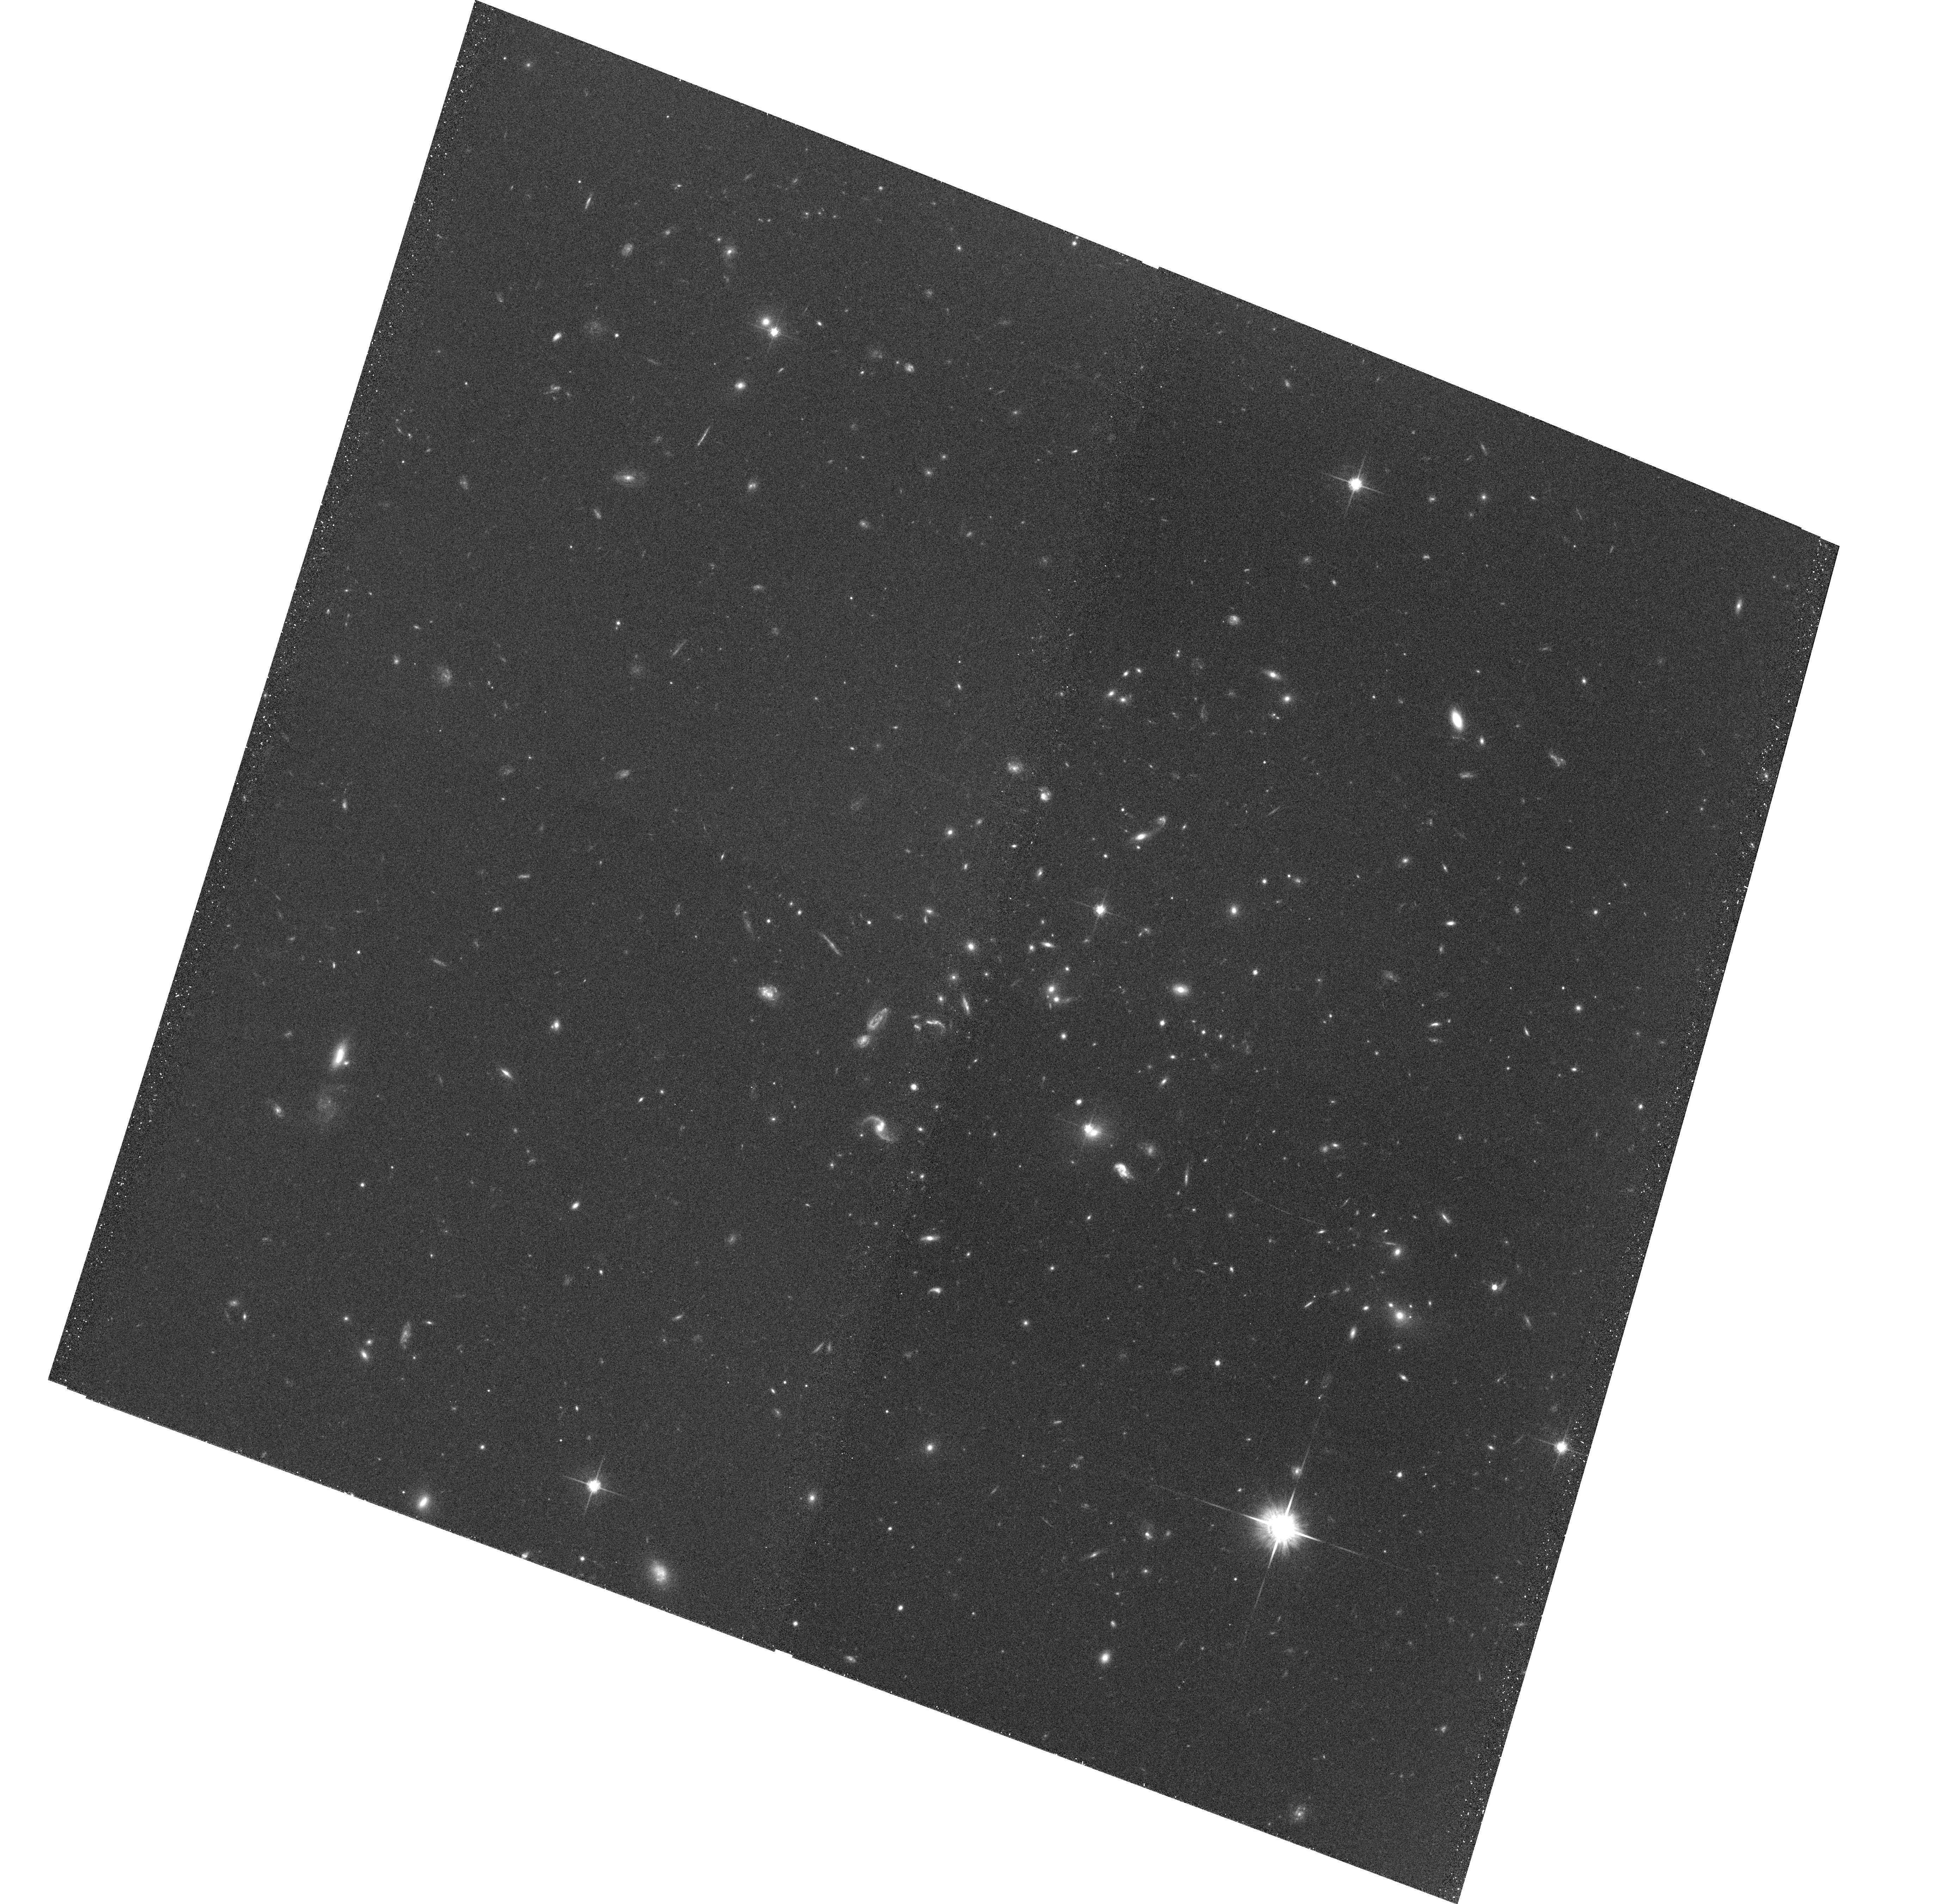
Target: RCS231831+0034.3. Instrument: ACS/WFC. Filter: F814W. Exposure: 24 min. Observation ID: hst_10626_3x_acs_wfc_f814w_j9en3x

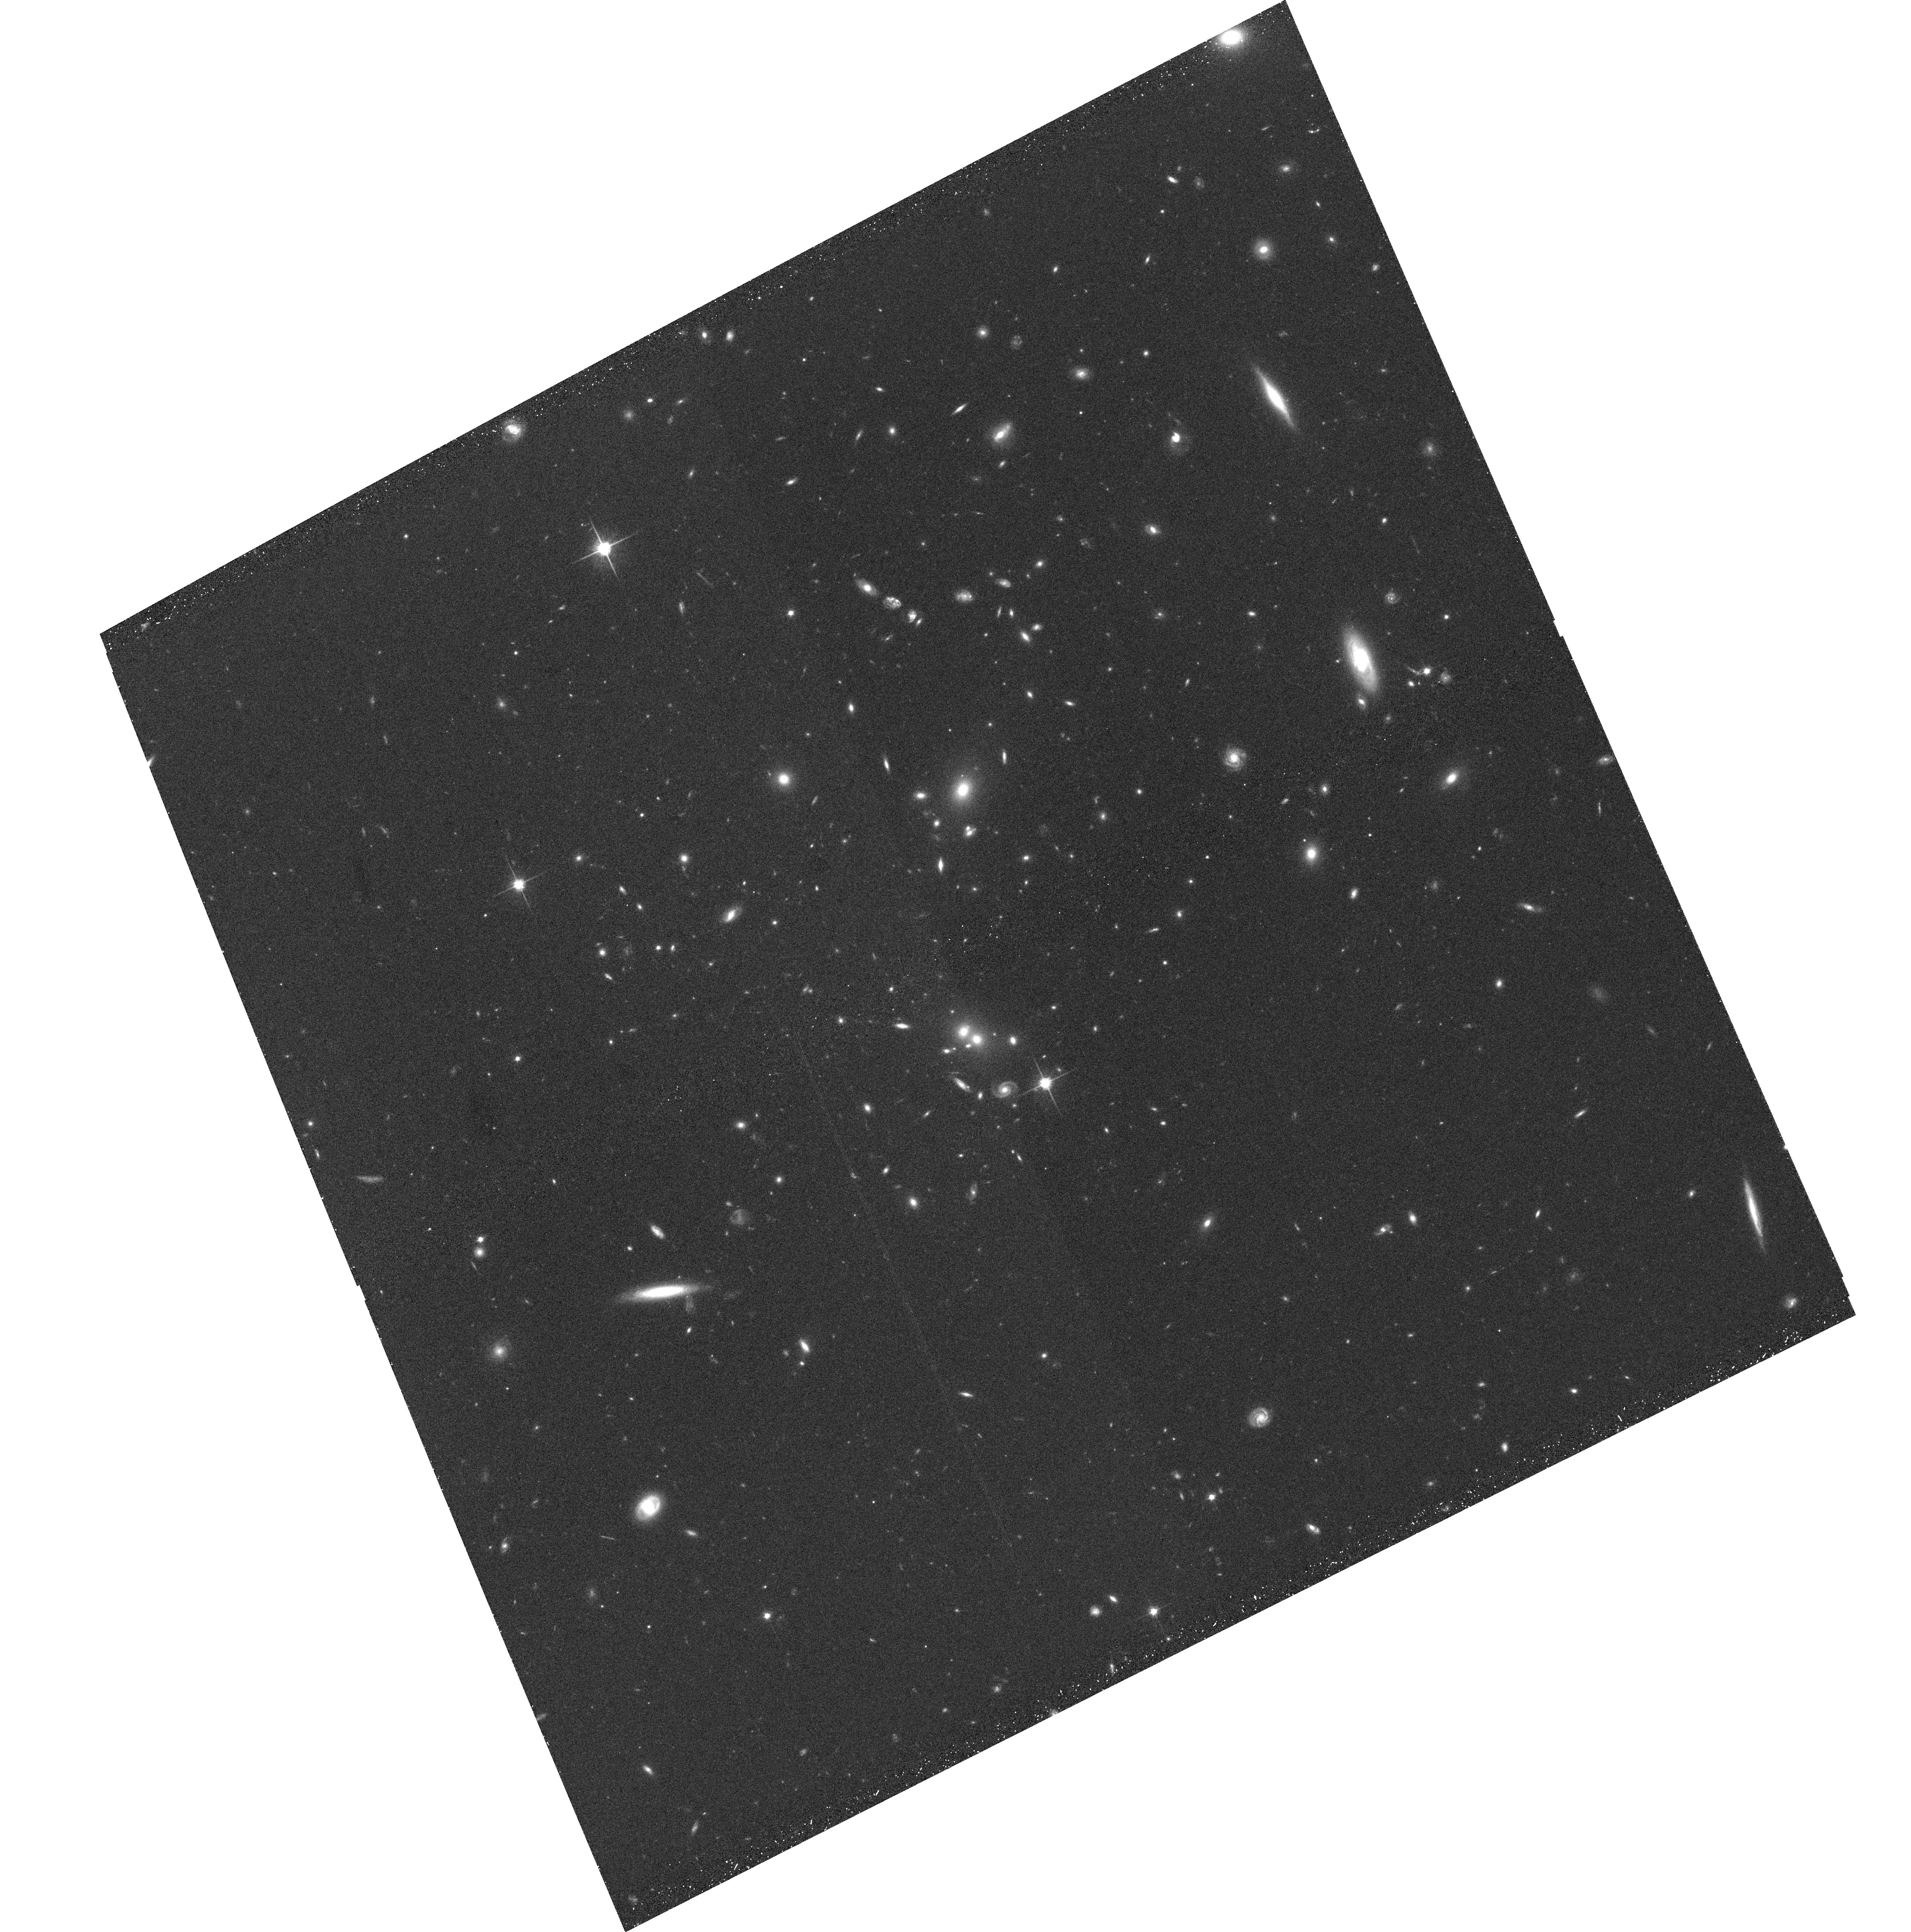
Target: RCS035027-0855.1. Instrument: ACS/WFC. Filter: F814W. Exposure: 24 min. Observation ID: hst_10626_1t_acs_wfc_f814w_j9en1t

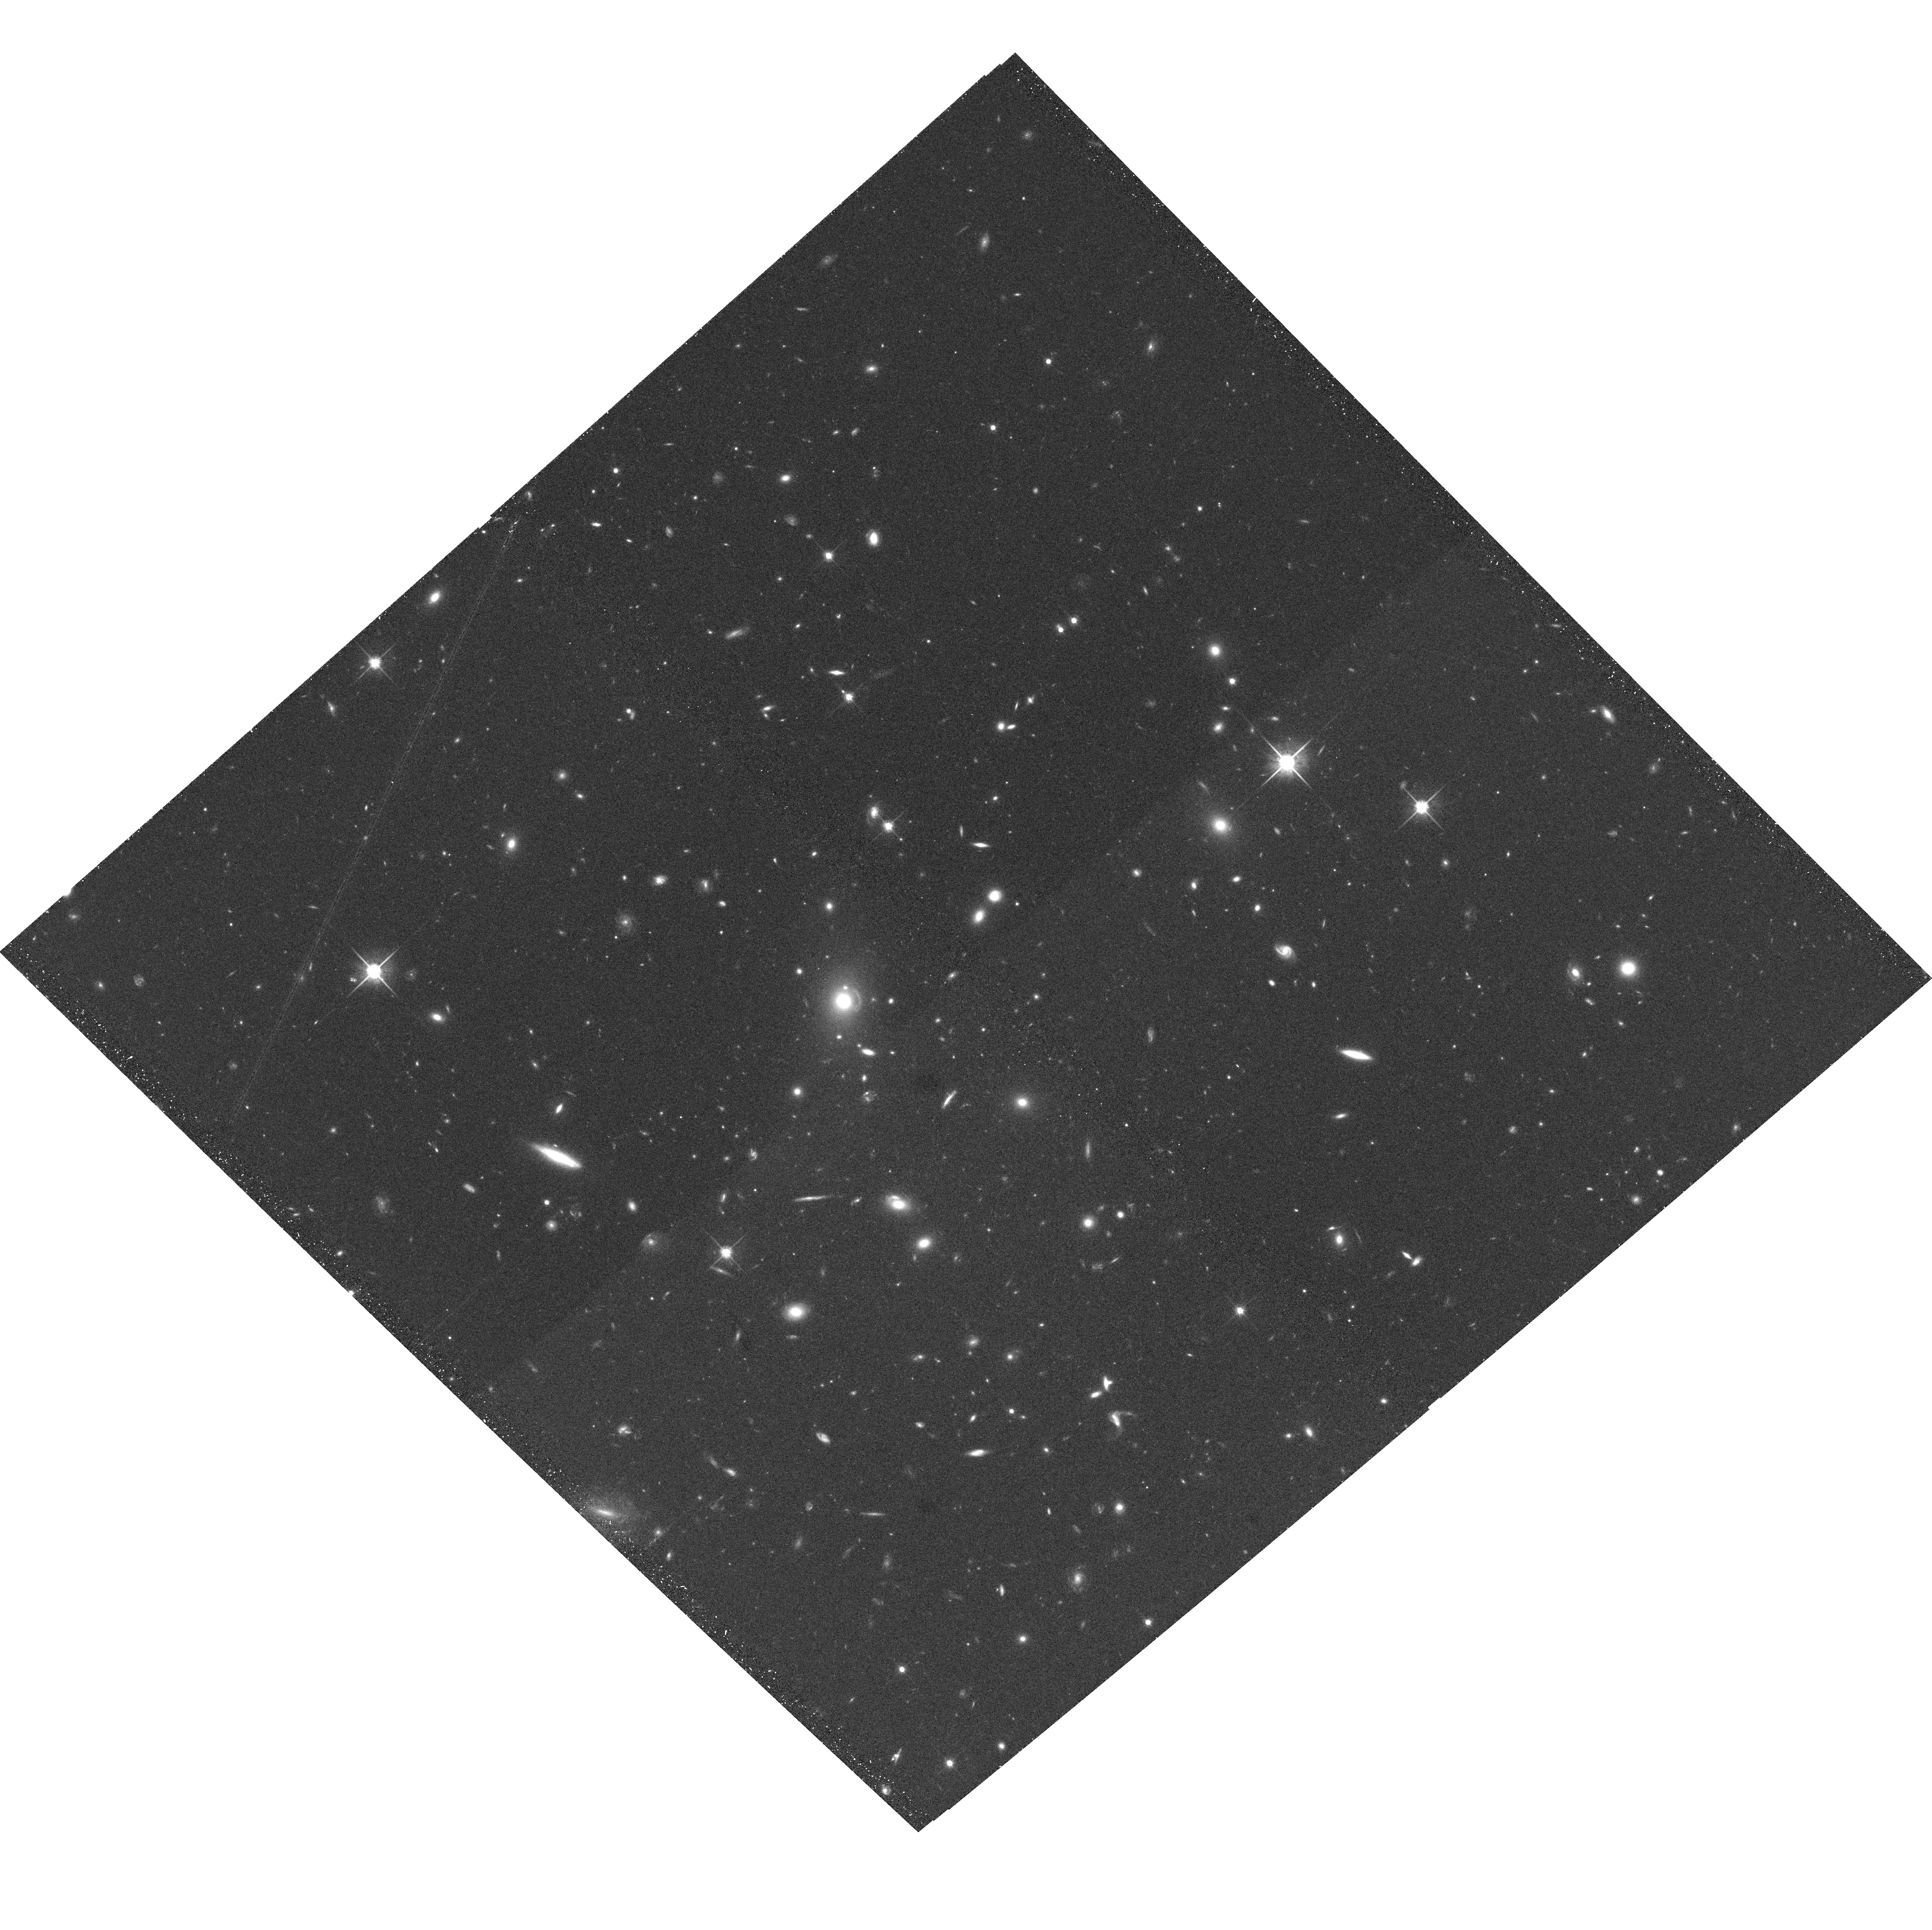
Target: RCS051128-4235.2. Instrument: ACS/WFC. Filter: F814W. Exposure: 24 min. Observation ID: hst_10626_2c_acs_wfc_f814w_j9en2c

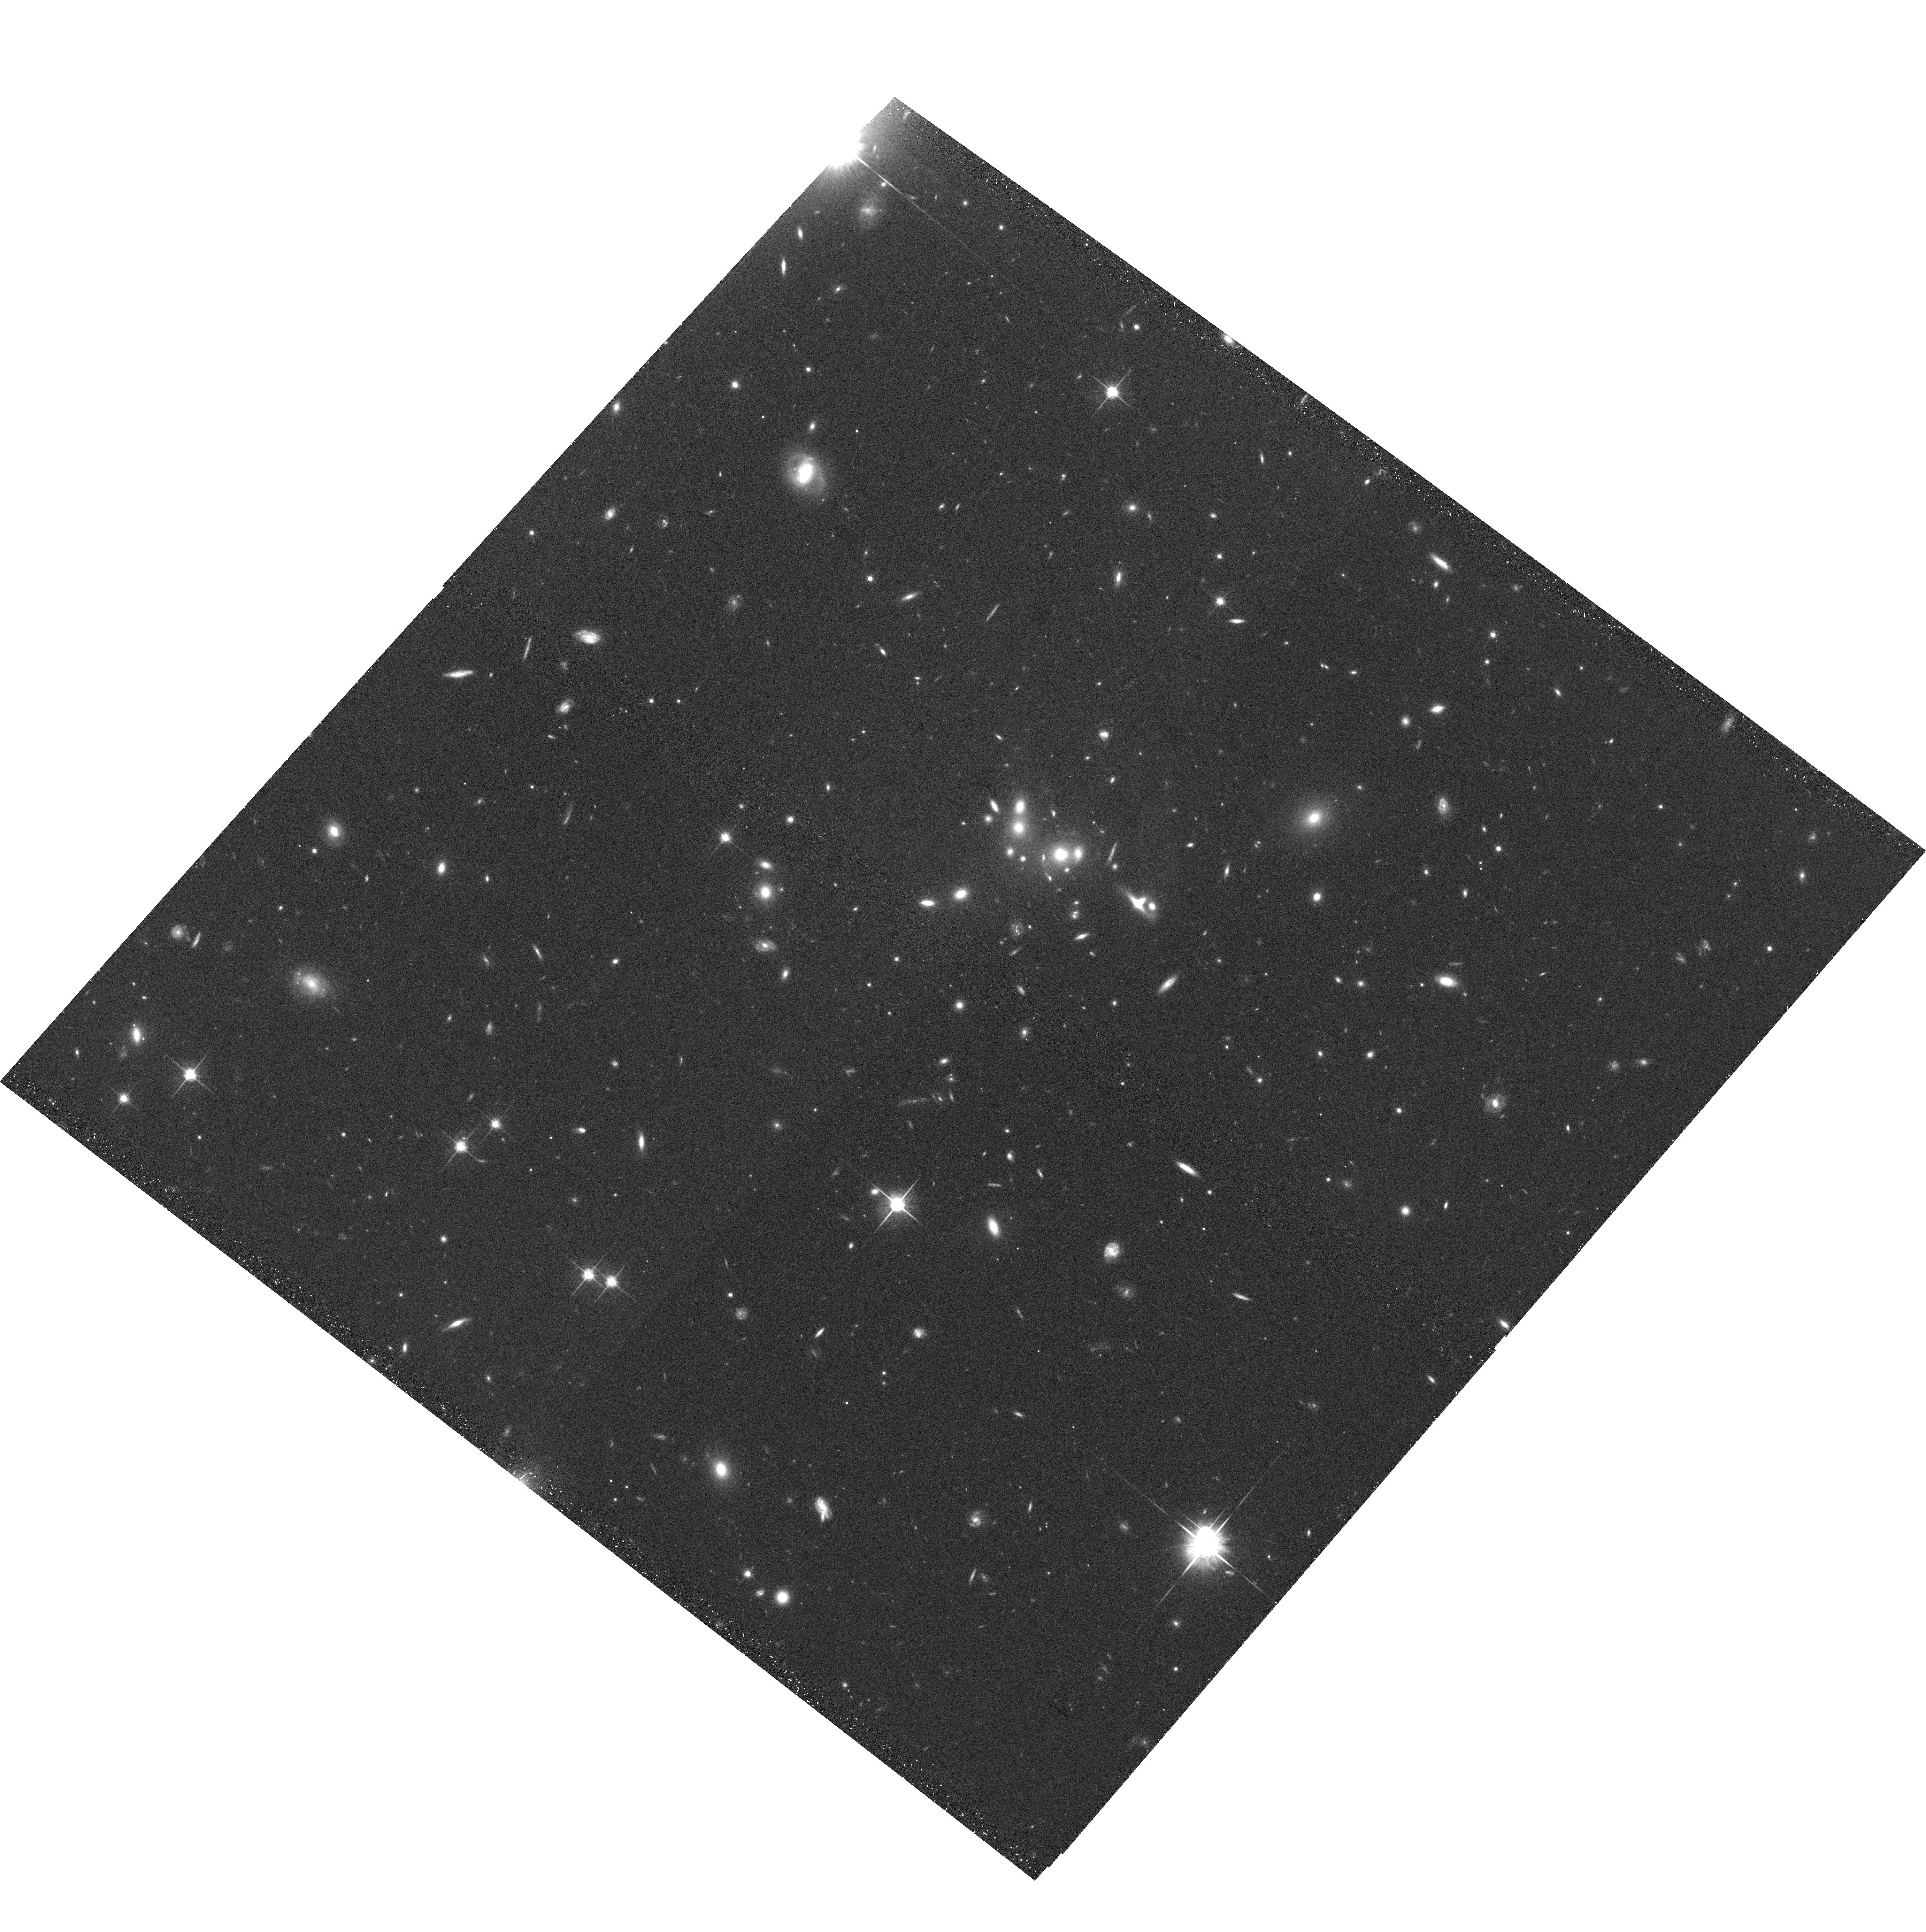
Target: RCS161547+3057.3. Instrument: ACS/WFC. Filter: F814W. Exposure: 24 min. Observation ID: hst_10626_1o_acs_wfc_f814w_j9en1o

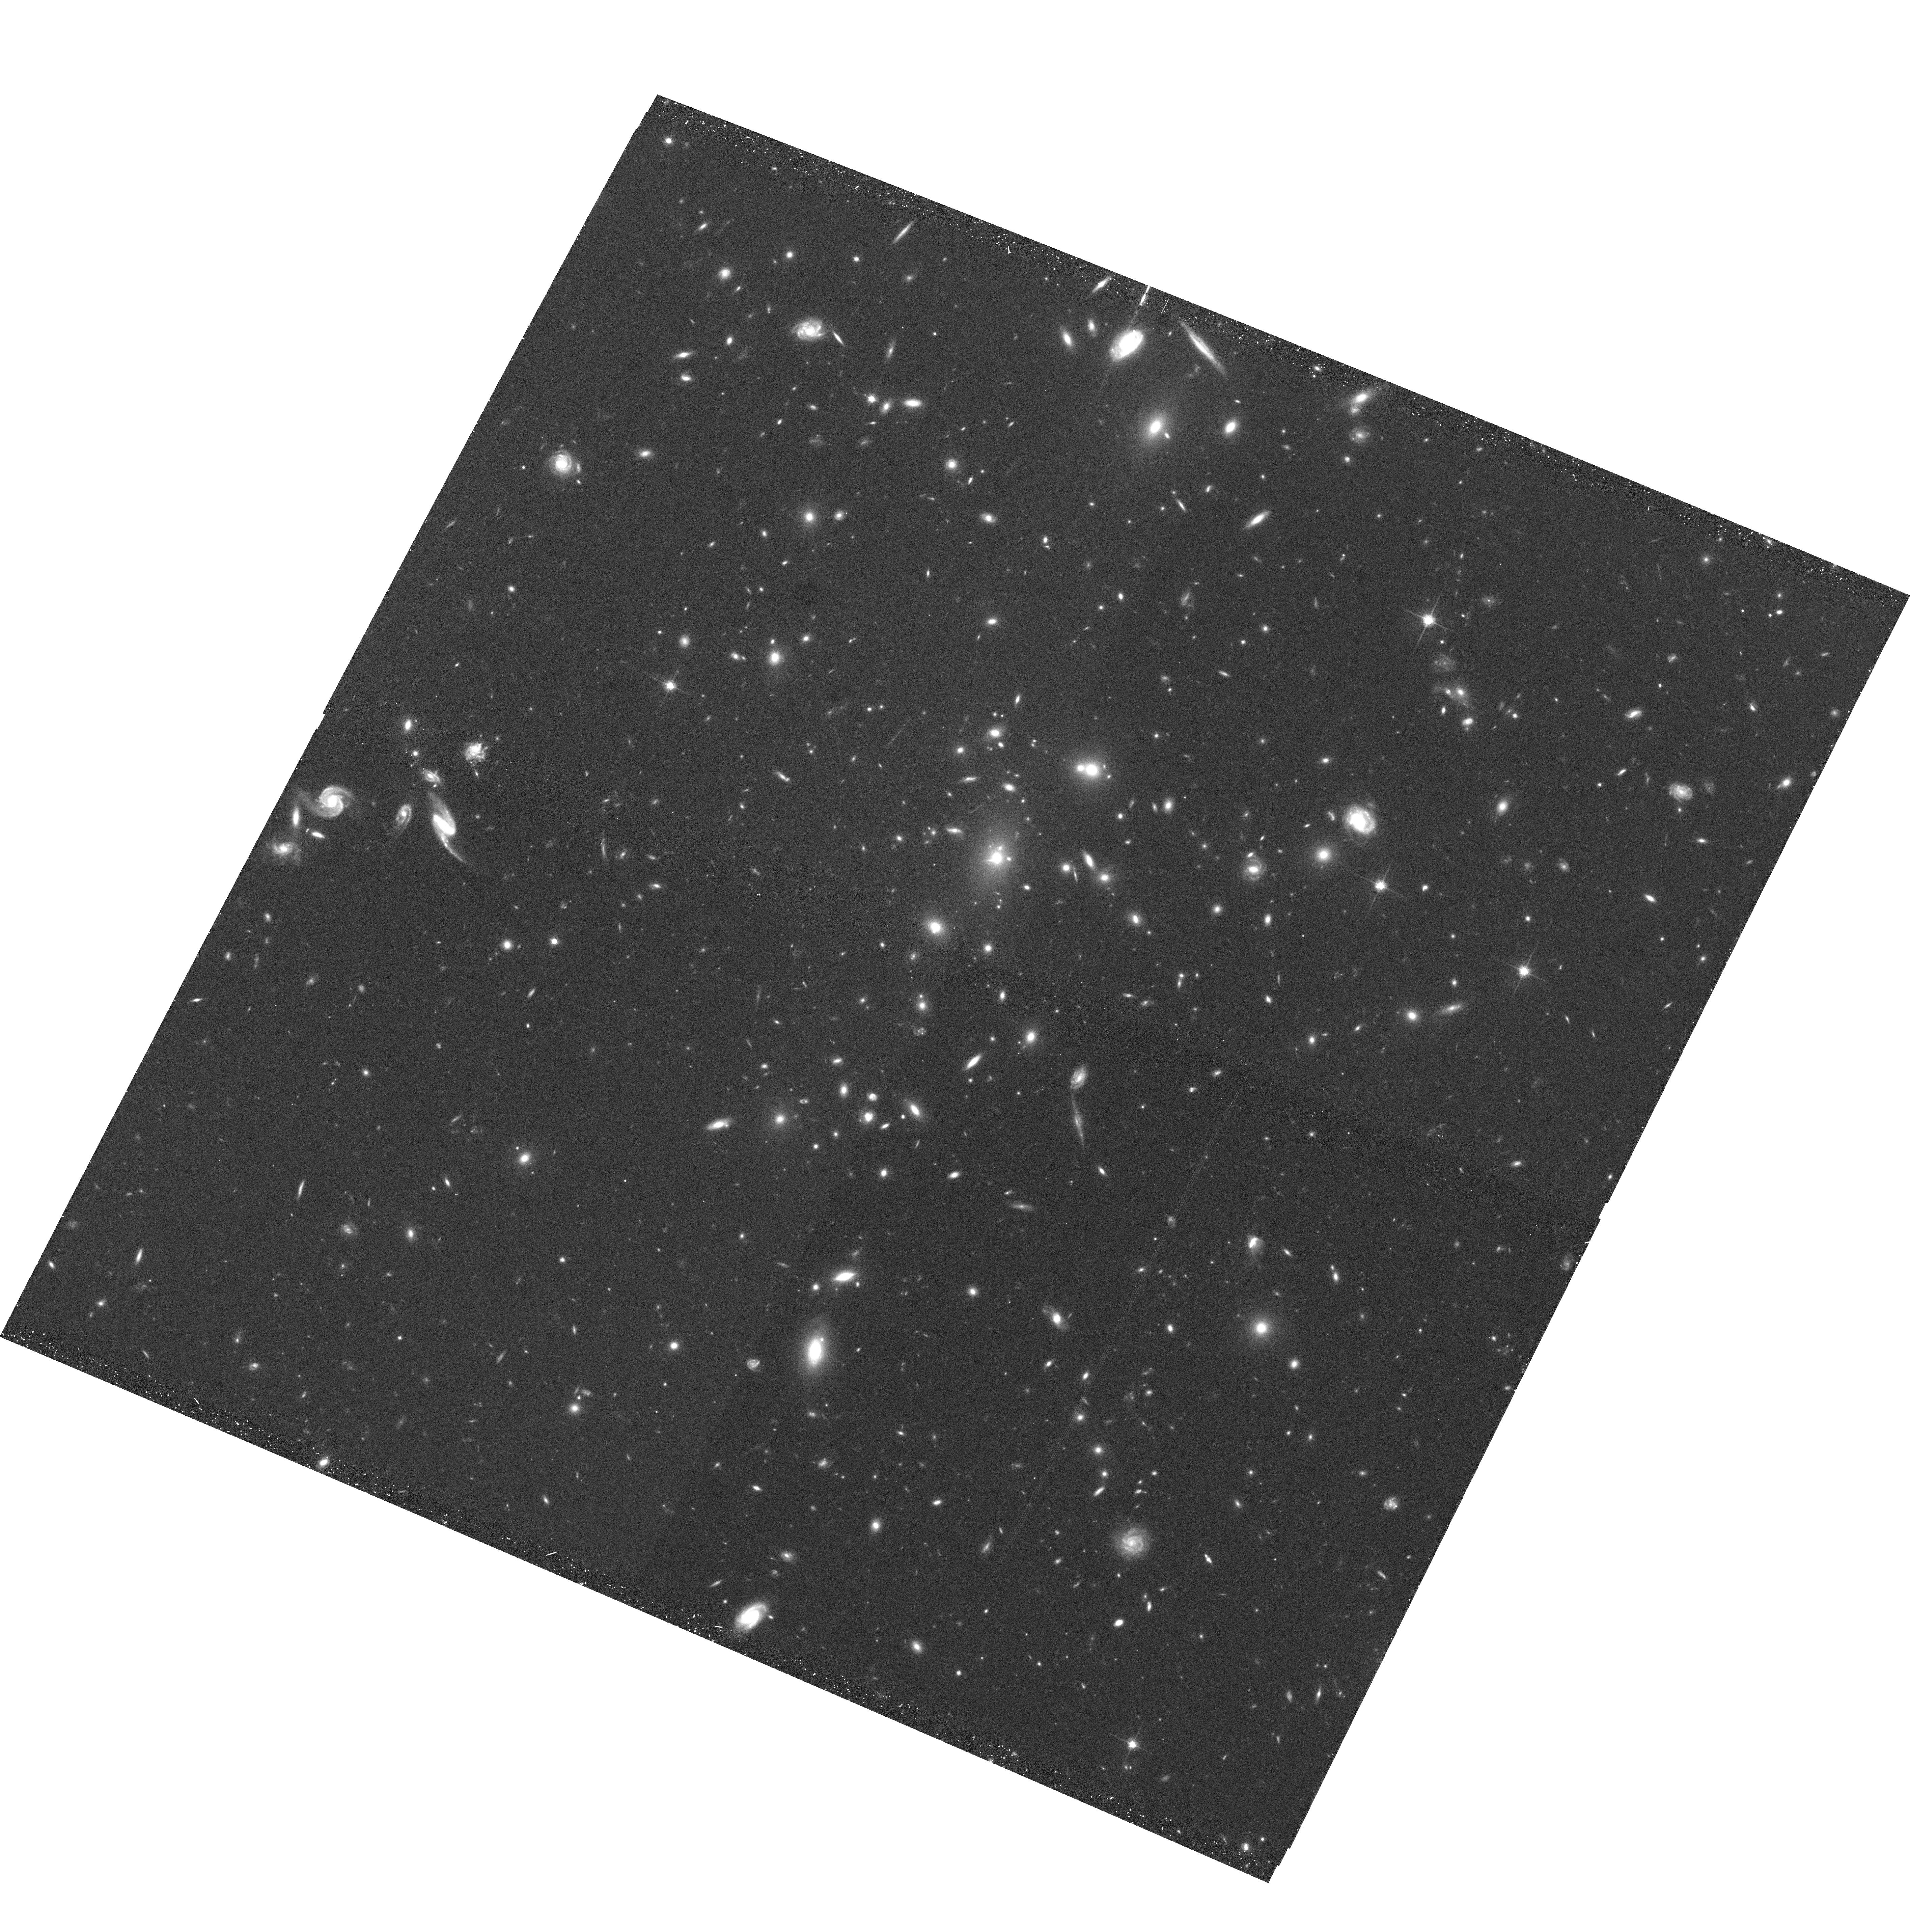
Target: RCS234717-3634.4. Instrument: ACS/WFC. Filter: F814W. Exposure: 24 min. Observation ID: hst_10626_1l_acs_wfc_f814w_j9en1l

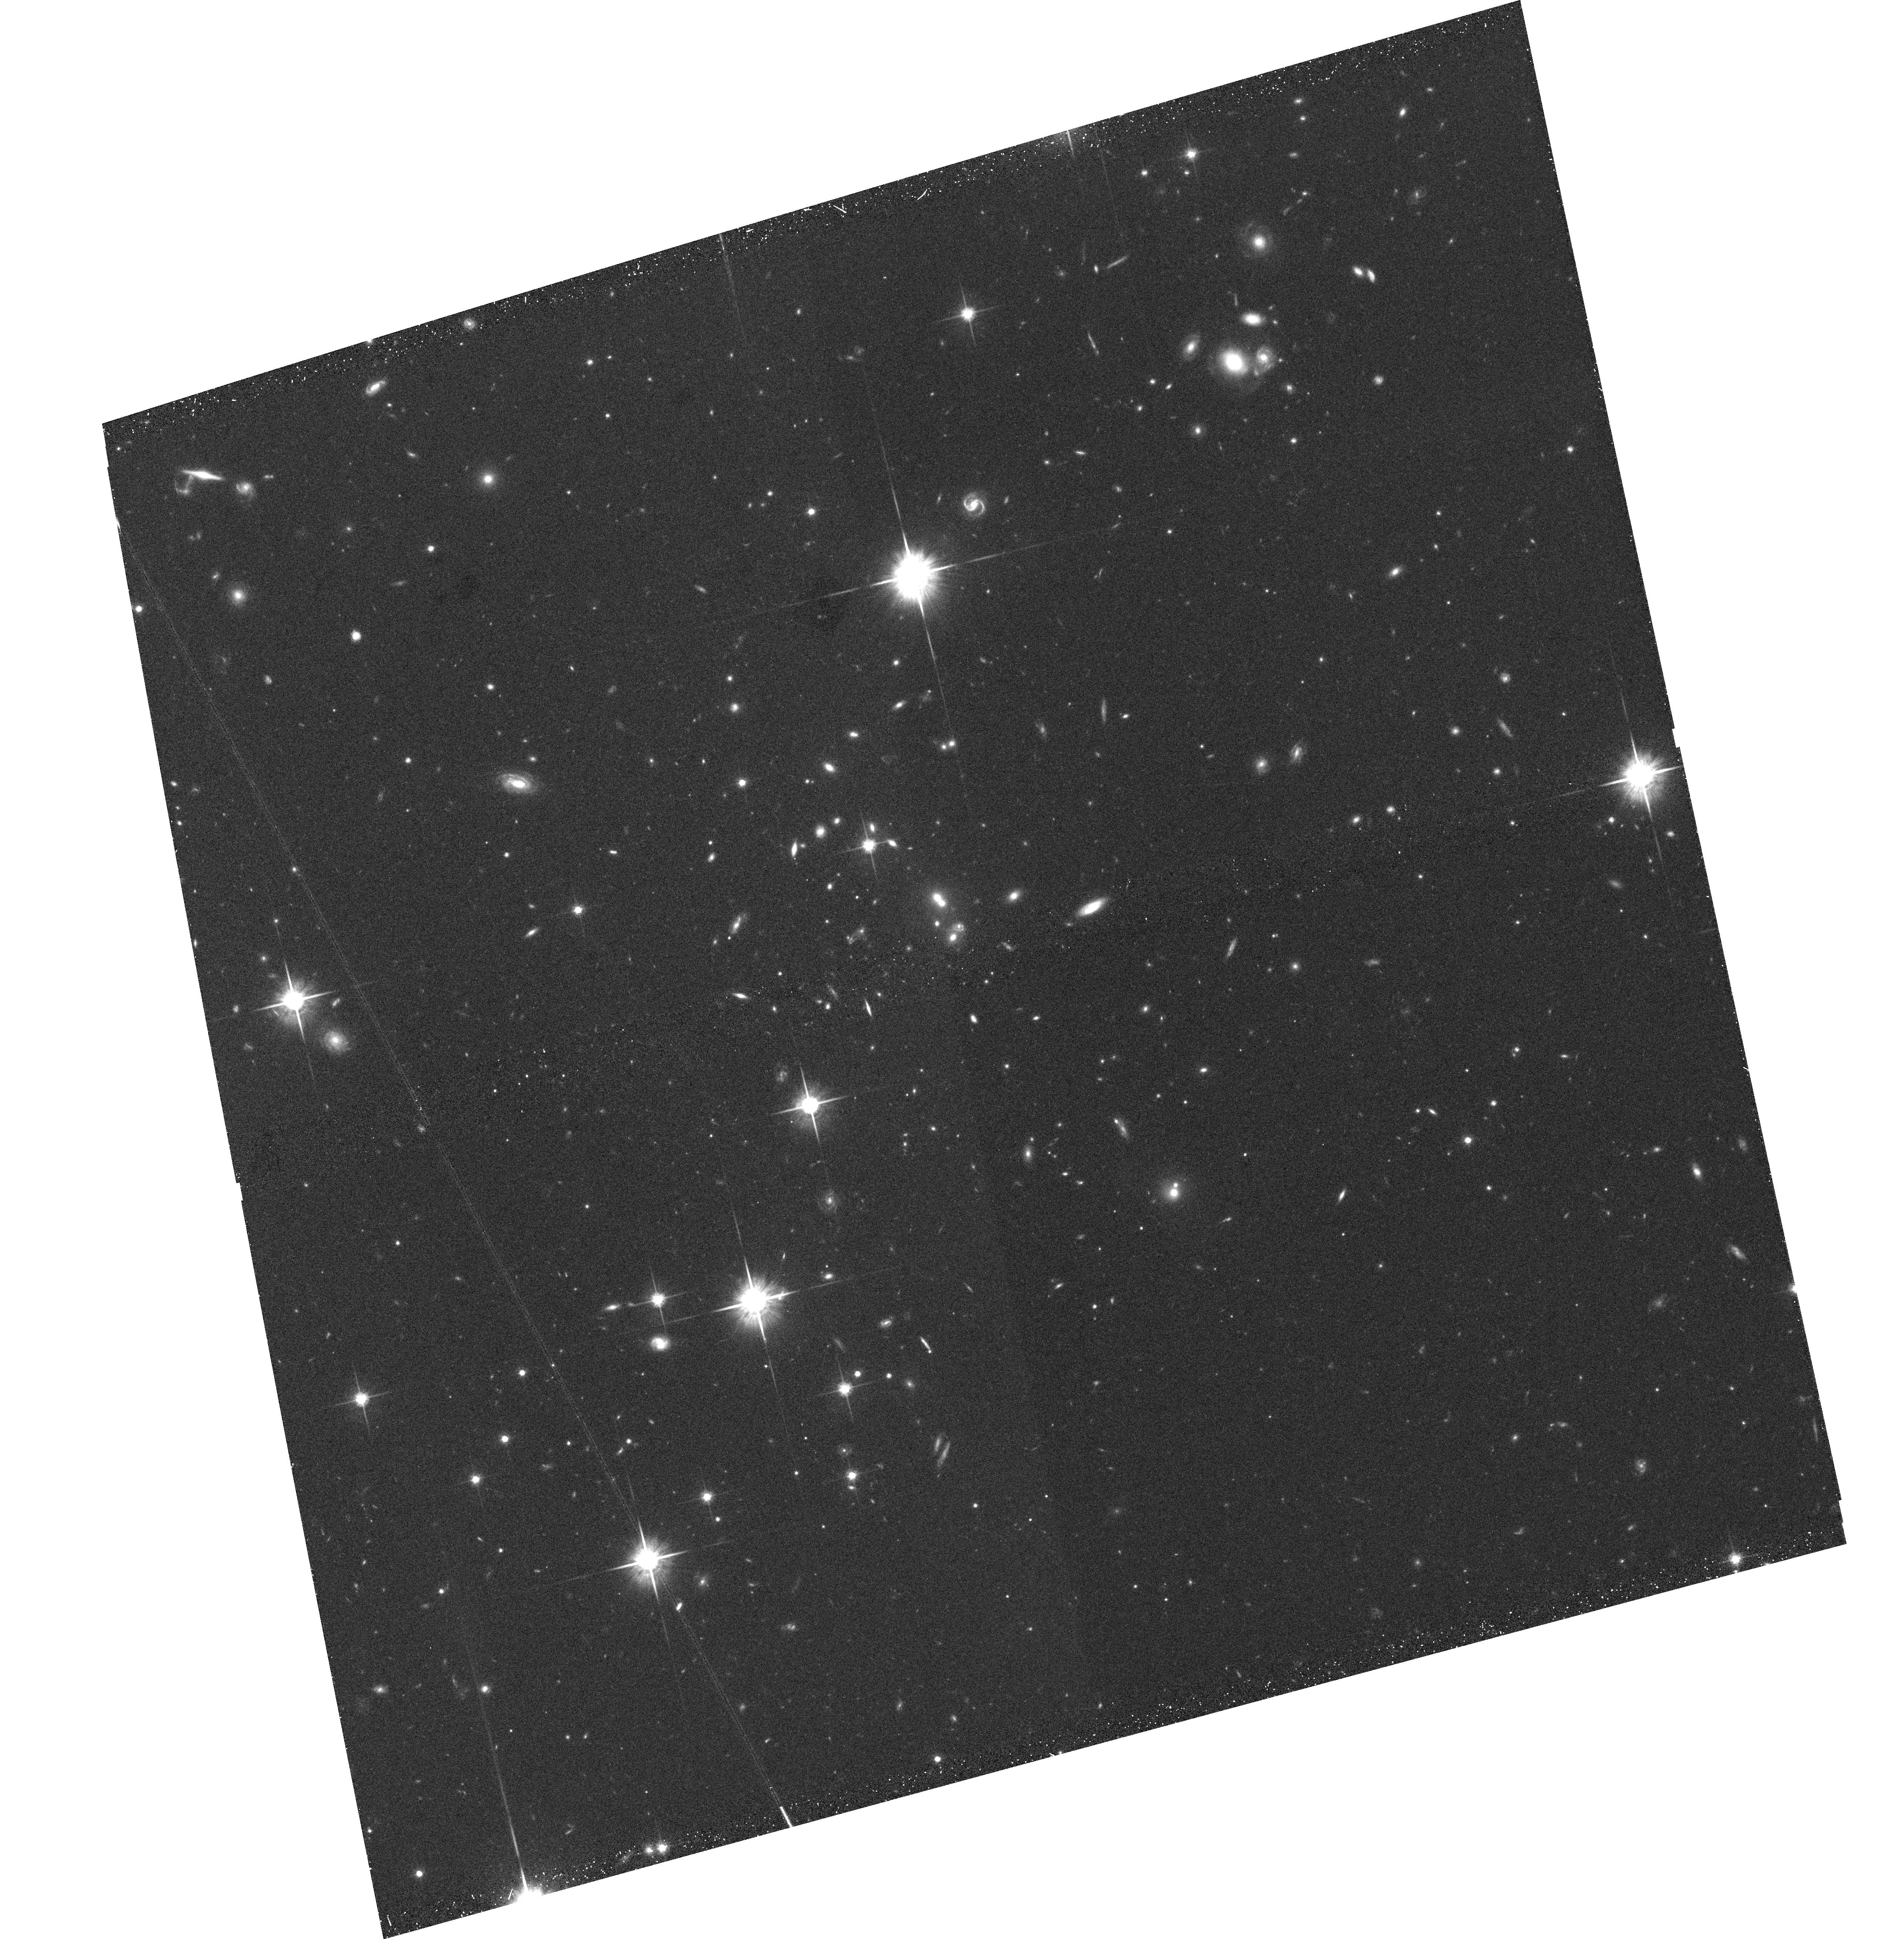
Target: RCS211852-6334.6. Instrument: ACS/WFC. Filter: F814W. Exposure: 24 min. Observation ID: hst_10626_3z_acs_wfc_f814w_j9en3z

A Snapshot Survey of Brightest Cluster Galaxies and Strong Lensing to z = 0.9 (PI: Loh, Yeong-Shang)

We propose an ACS/WFC snapshot survey of the cores of 150 rich galaxy clusters at 0.3 < z < 0.9 from the Red Sequence Cluster Survey (RCS). An examination of the galaxian light in the brightest cluster galaxies, coupled with a statistical analysis of the strong-lensing properties of the sample, will allow us to contrain the evolution of both the baryonic and dark mass in cluster cores, over an unprecedented redshift range and sample size. In detail, we will use the high-resolution ACS images to measure the metric (10 kpc/h) luminosity and morphological disturbances around the brightest clusters galaxies, in order to calibrate their accretion history in comparison to recent detailed simulations of structure formation in cluster cores. These images will also yield a well-defined sample of arcs formed by strong lensing by these clusters; the frequency and detailed distribution (size, multiplicity, redshifts) of these strong lens systems sets strong constraints on the total mass content (and its structure) in the centers of the clusters. These data will also be invaluable in the study of the morphological evolution and properties of cluster galaxies over a significant redshift range. These analyses will be supported by extensive ongoing optical and near-infrared imaging, and optical spectroscopy at Magellan, VLT and Gemini telescopes, as well as host of smaller facilities.